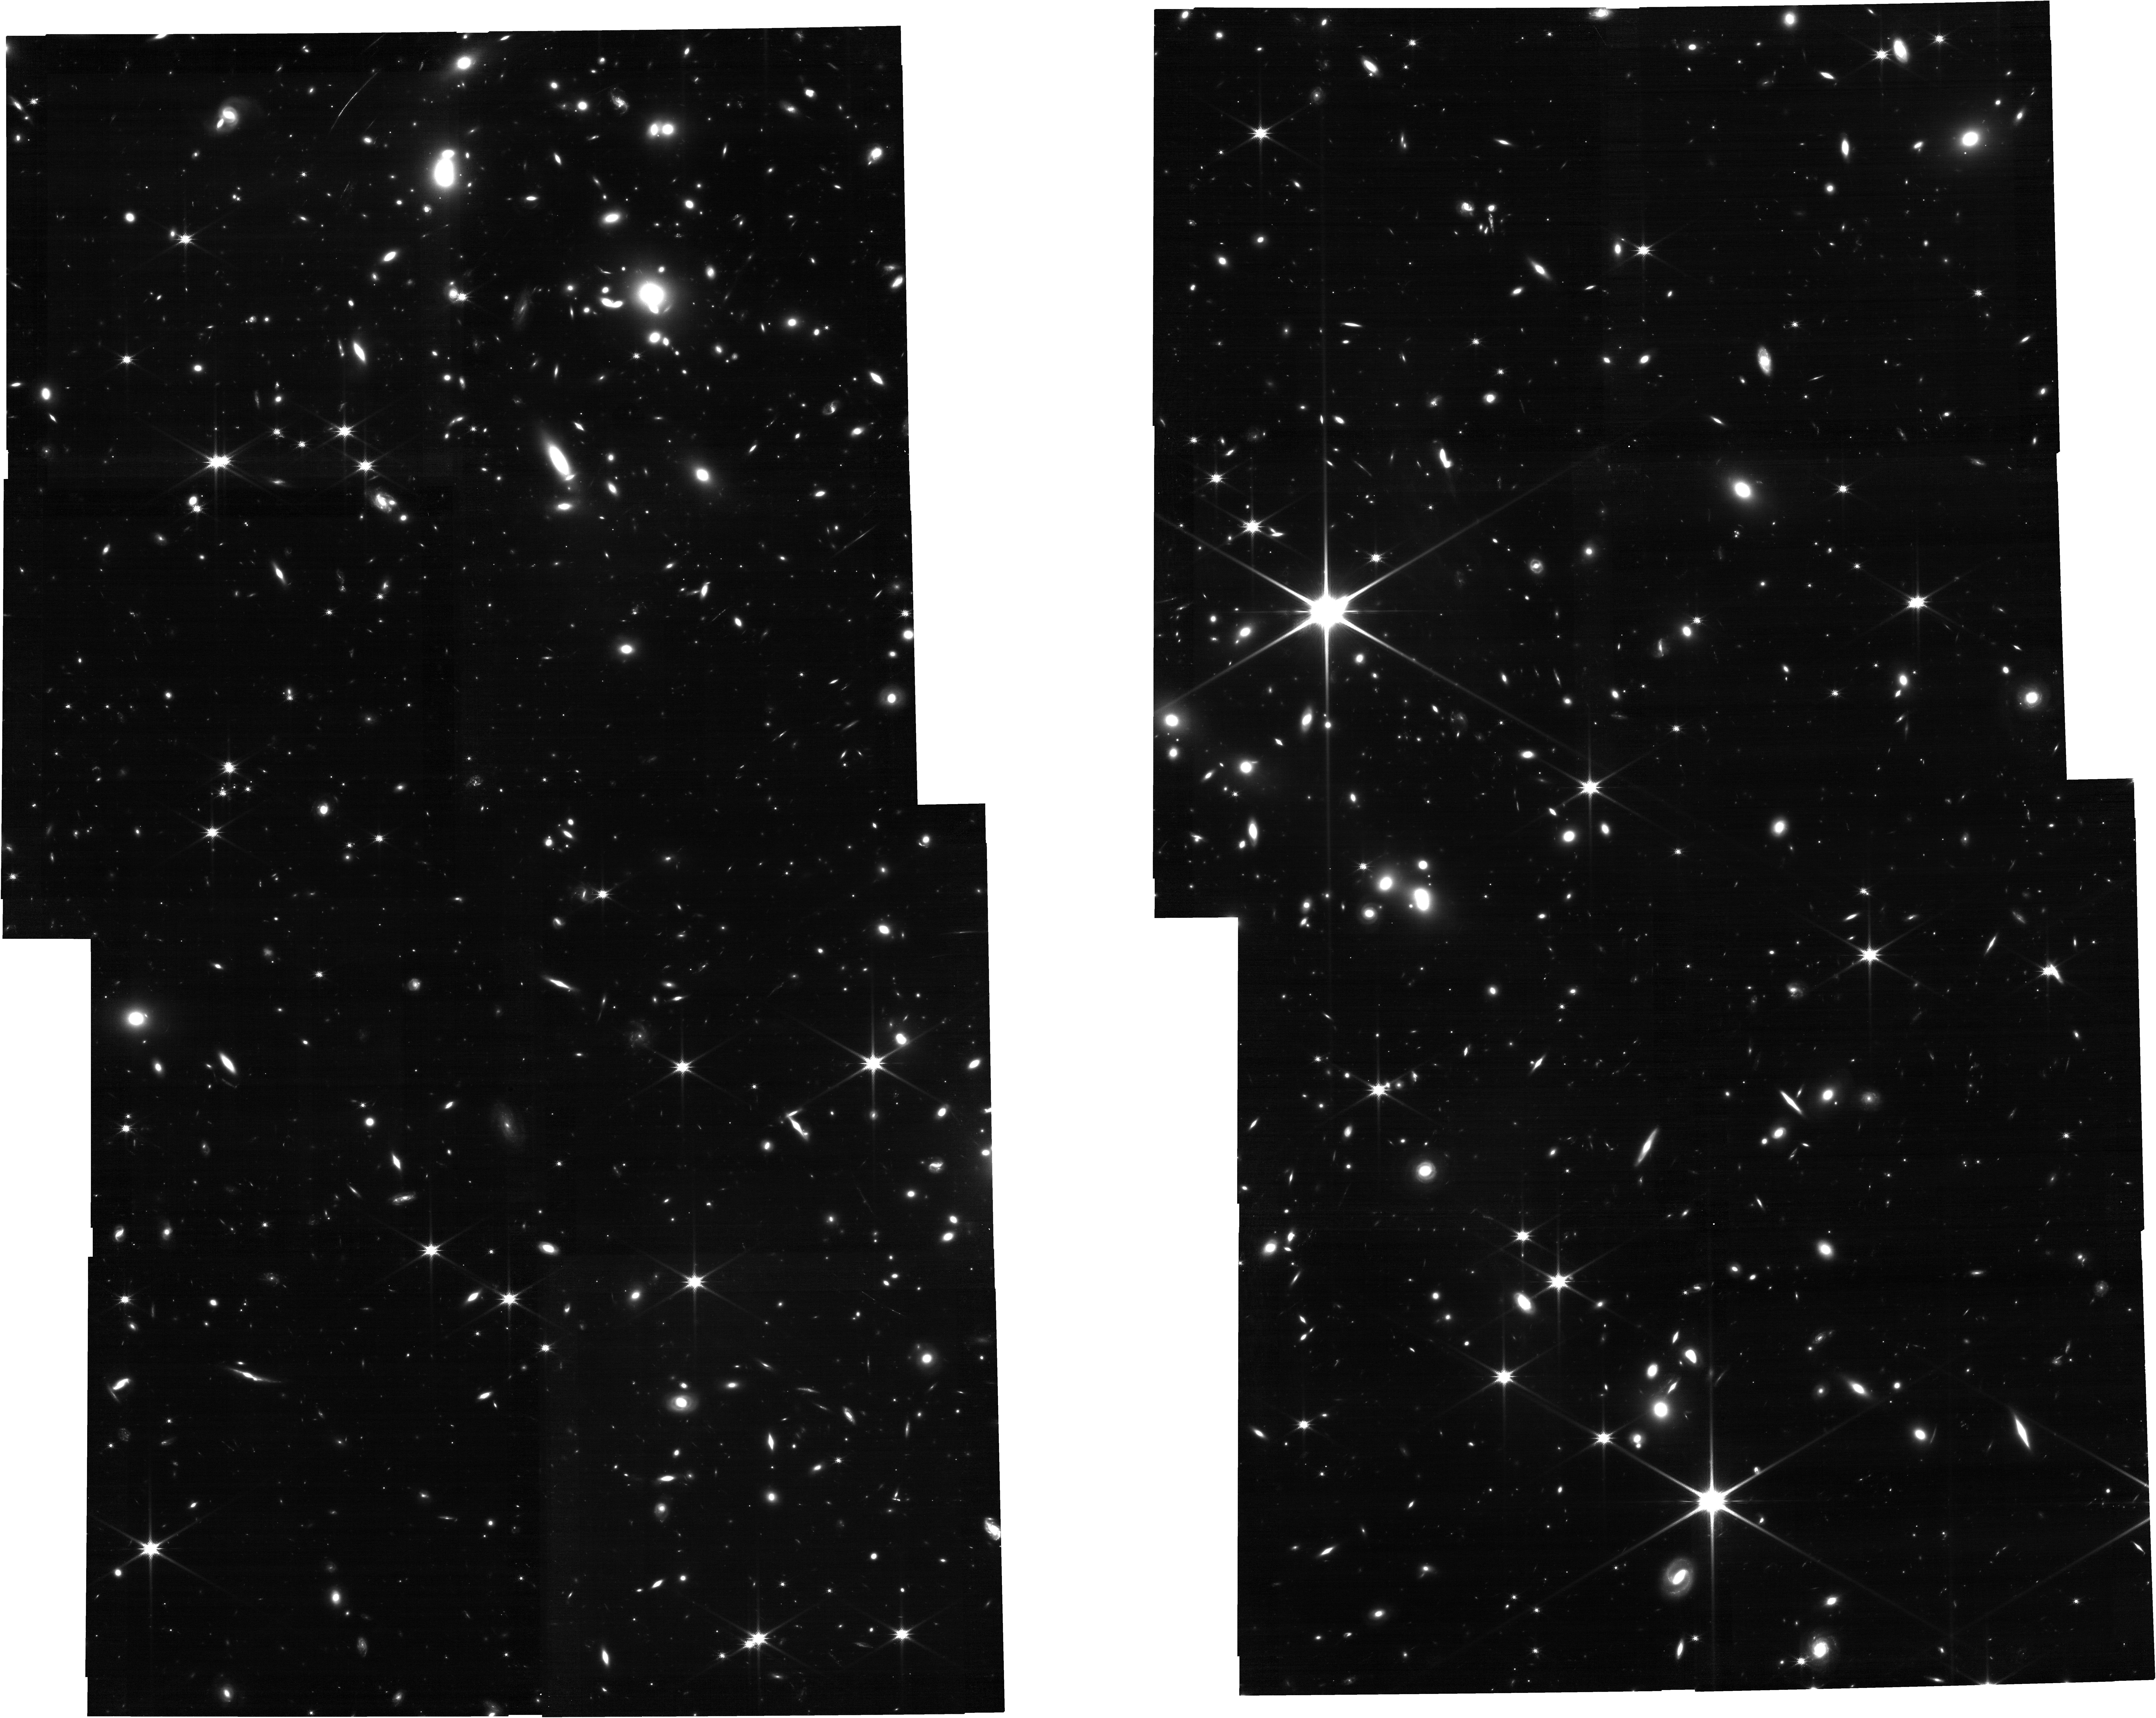
Target: sub_clusters
Instrument: NIRCAM
Filter: F150W
Exposure: 56 min
Observation ID: jw06796-o010_t001_nircam_clear-f150w

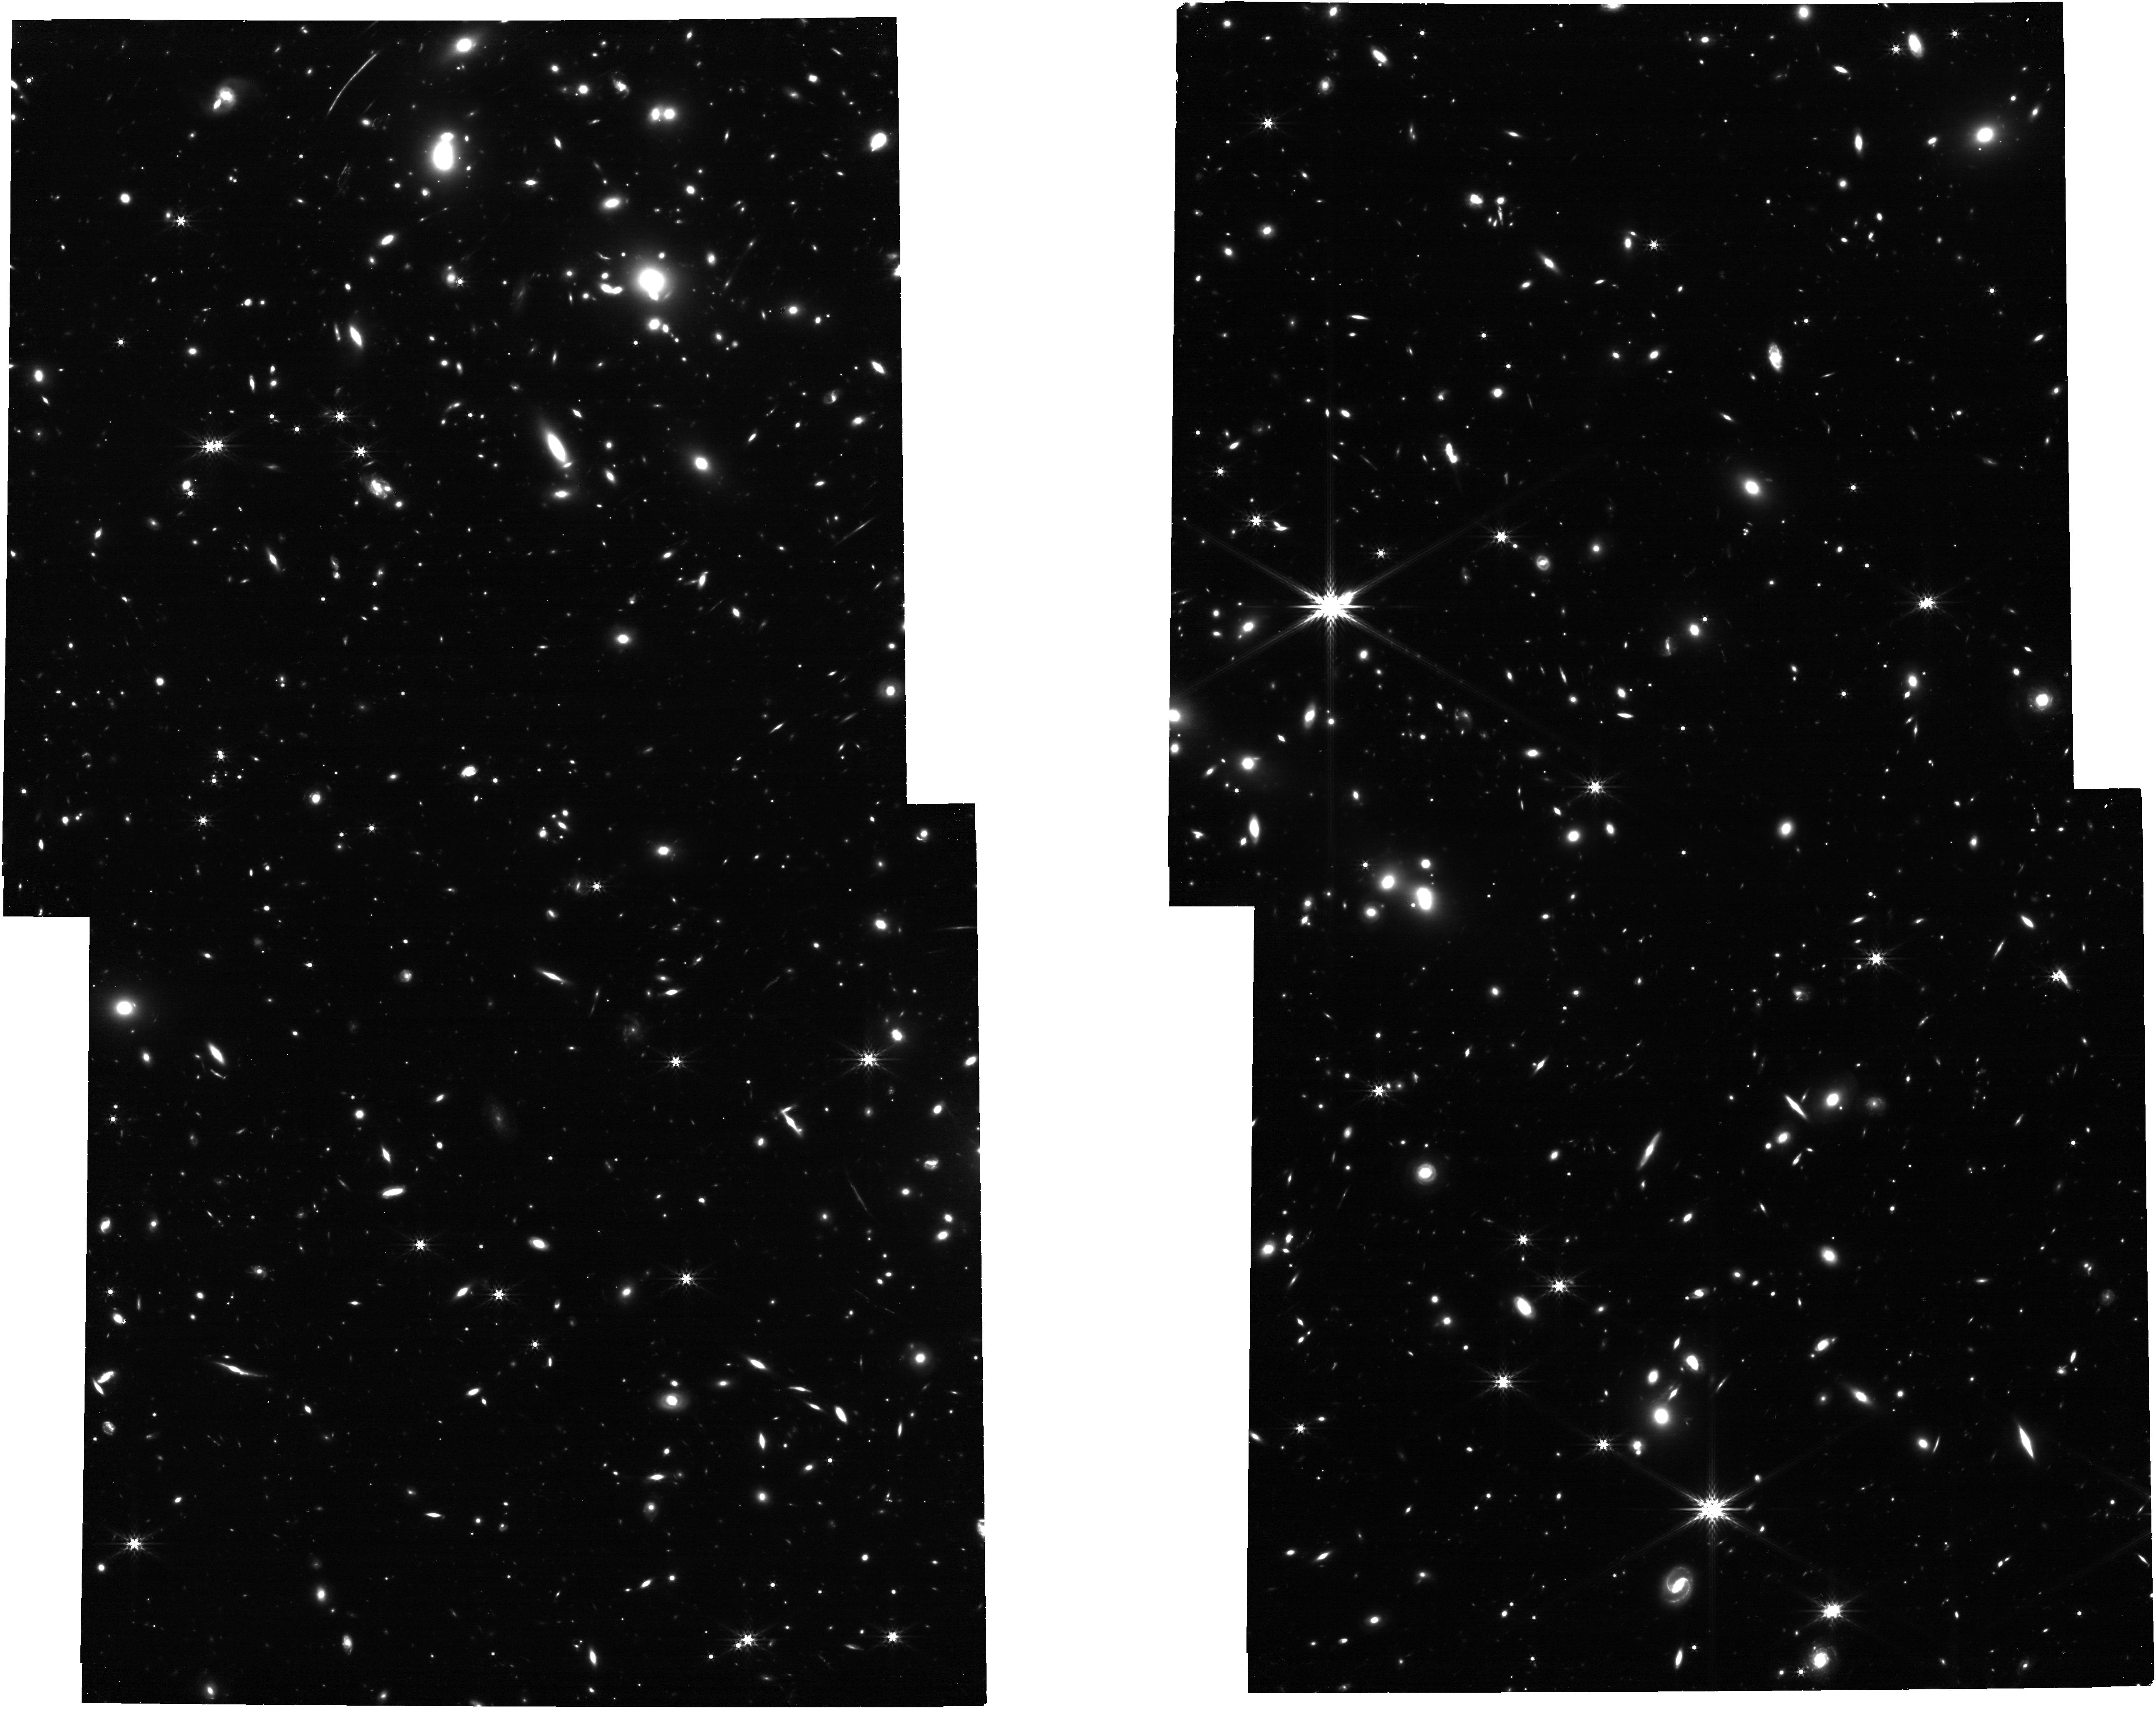
Target: sub_clusters
Instrument: NIRCAM
Filter: F444W
Exposure: 1 h
Observation ID: jw06796-o010_t001_nircam_clear-f444w

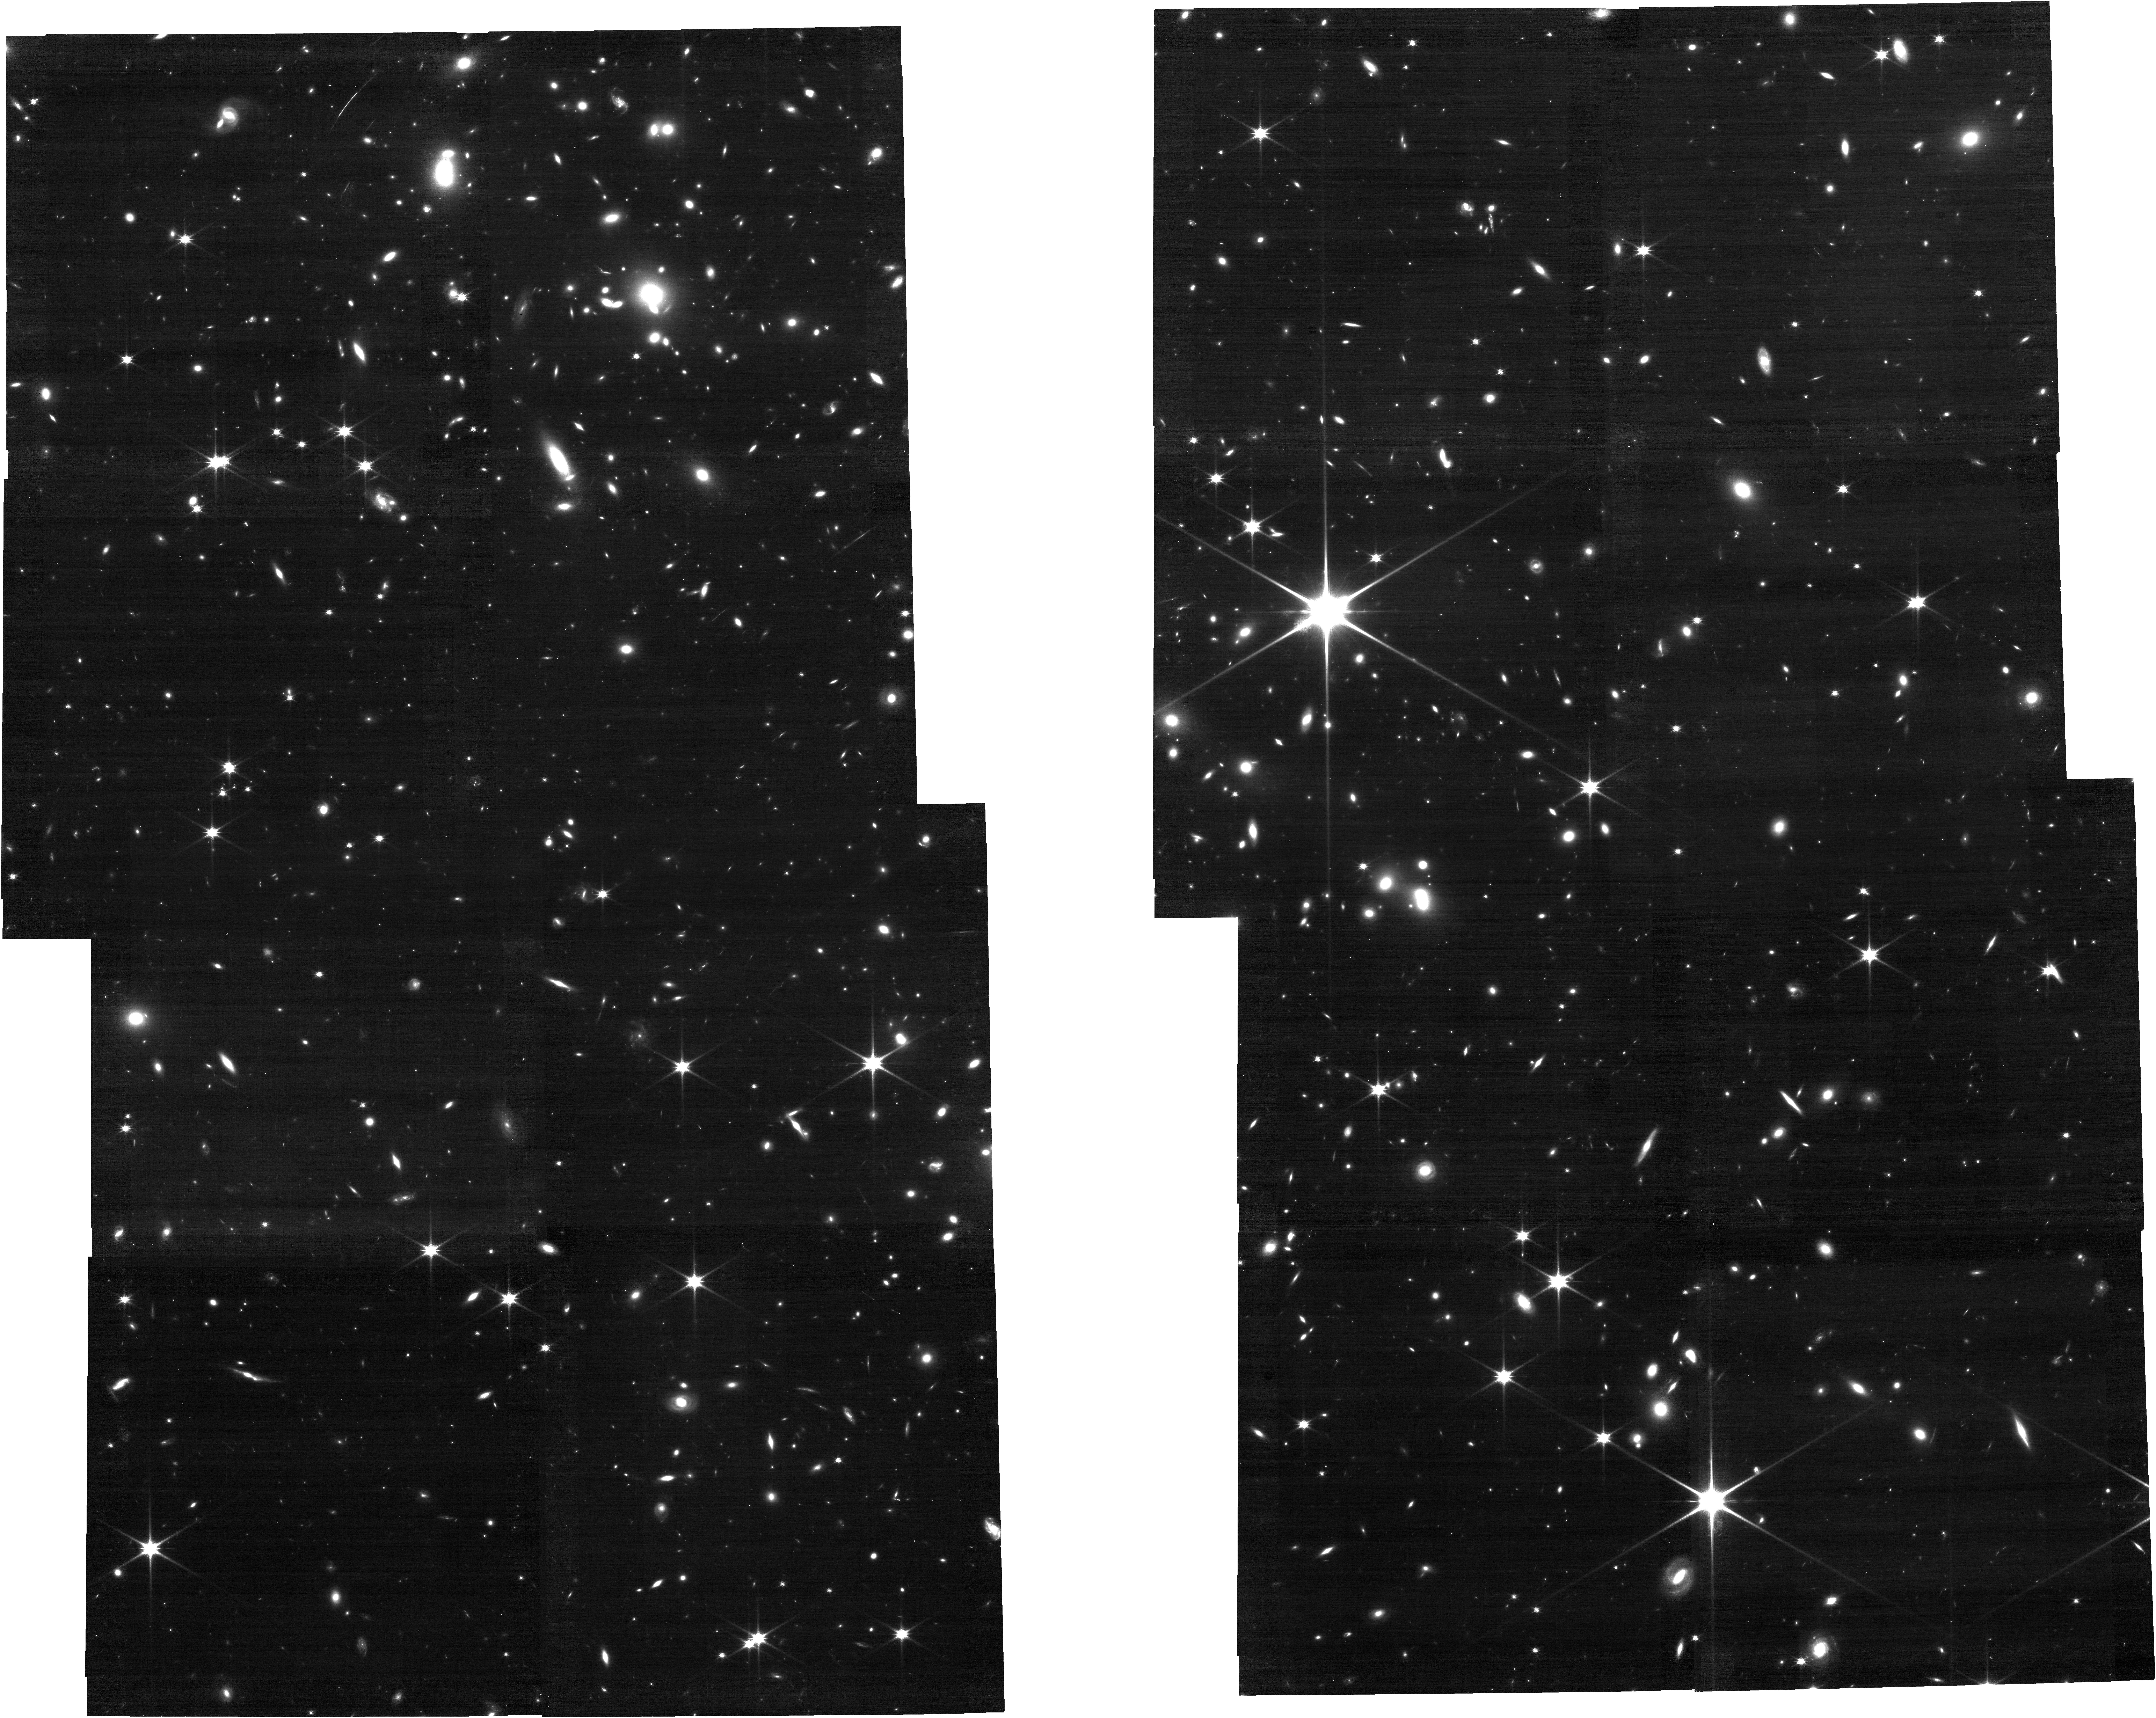
Target: sub_clusters
Instrument: NIRCAM
Filter: F115W
Exposure: 1 h
Observation ID: jw06796-o010_t001_nircam_clear-f115w

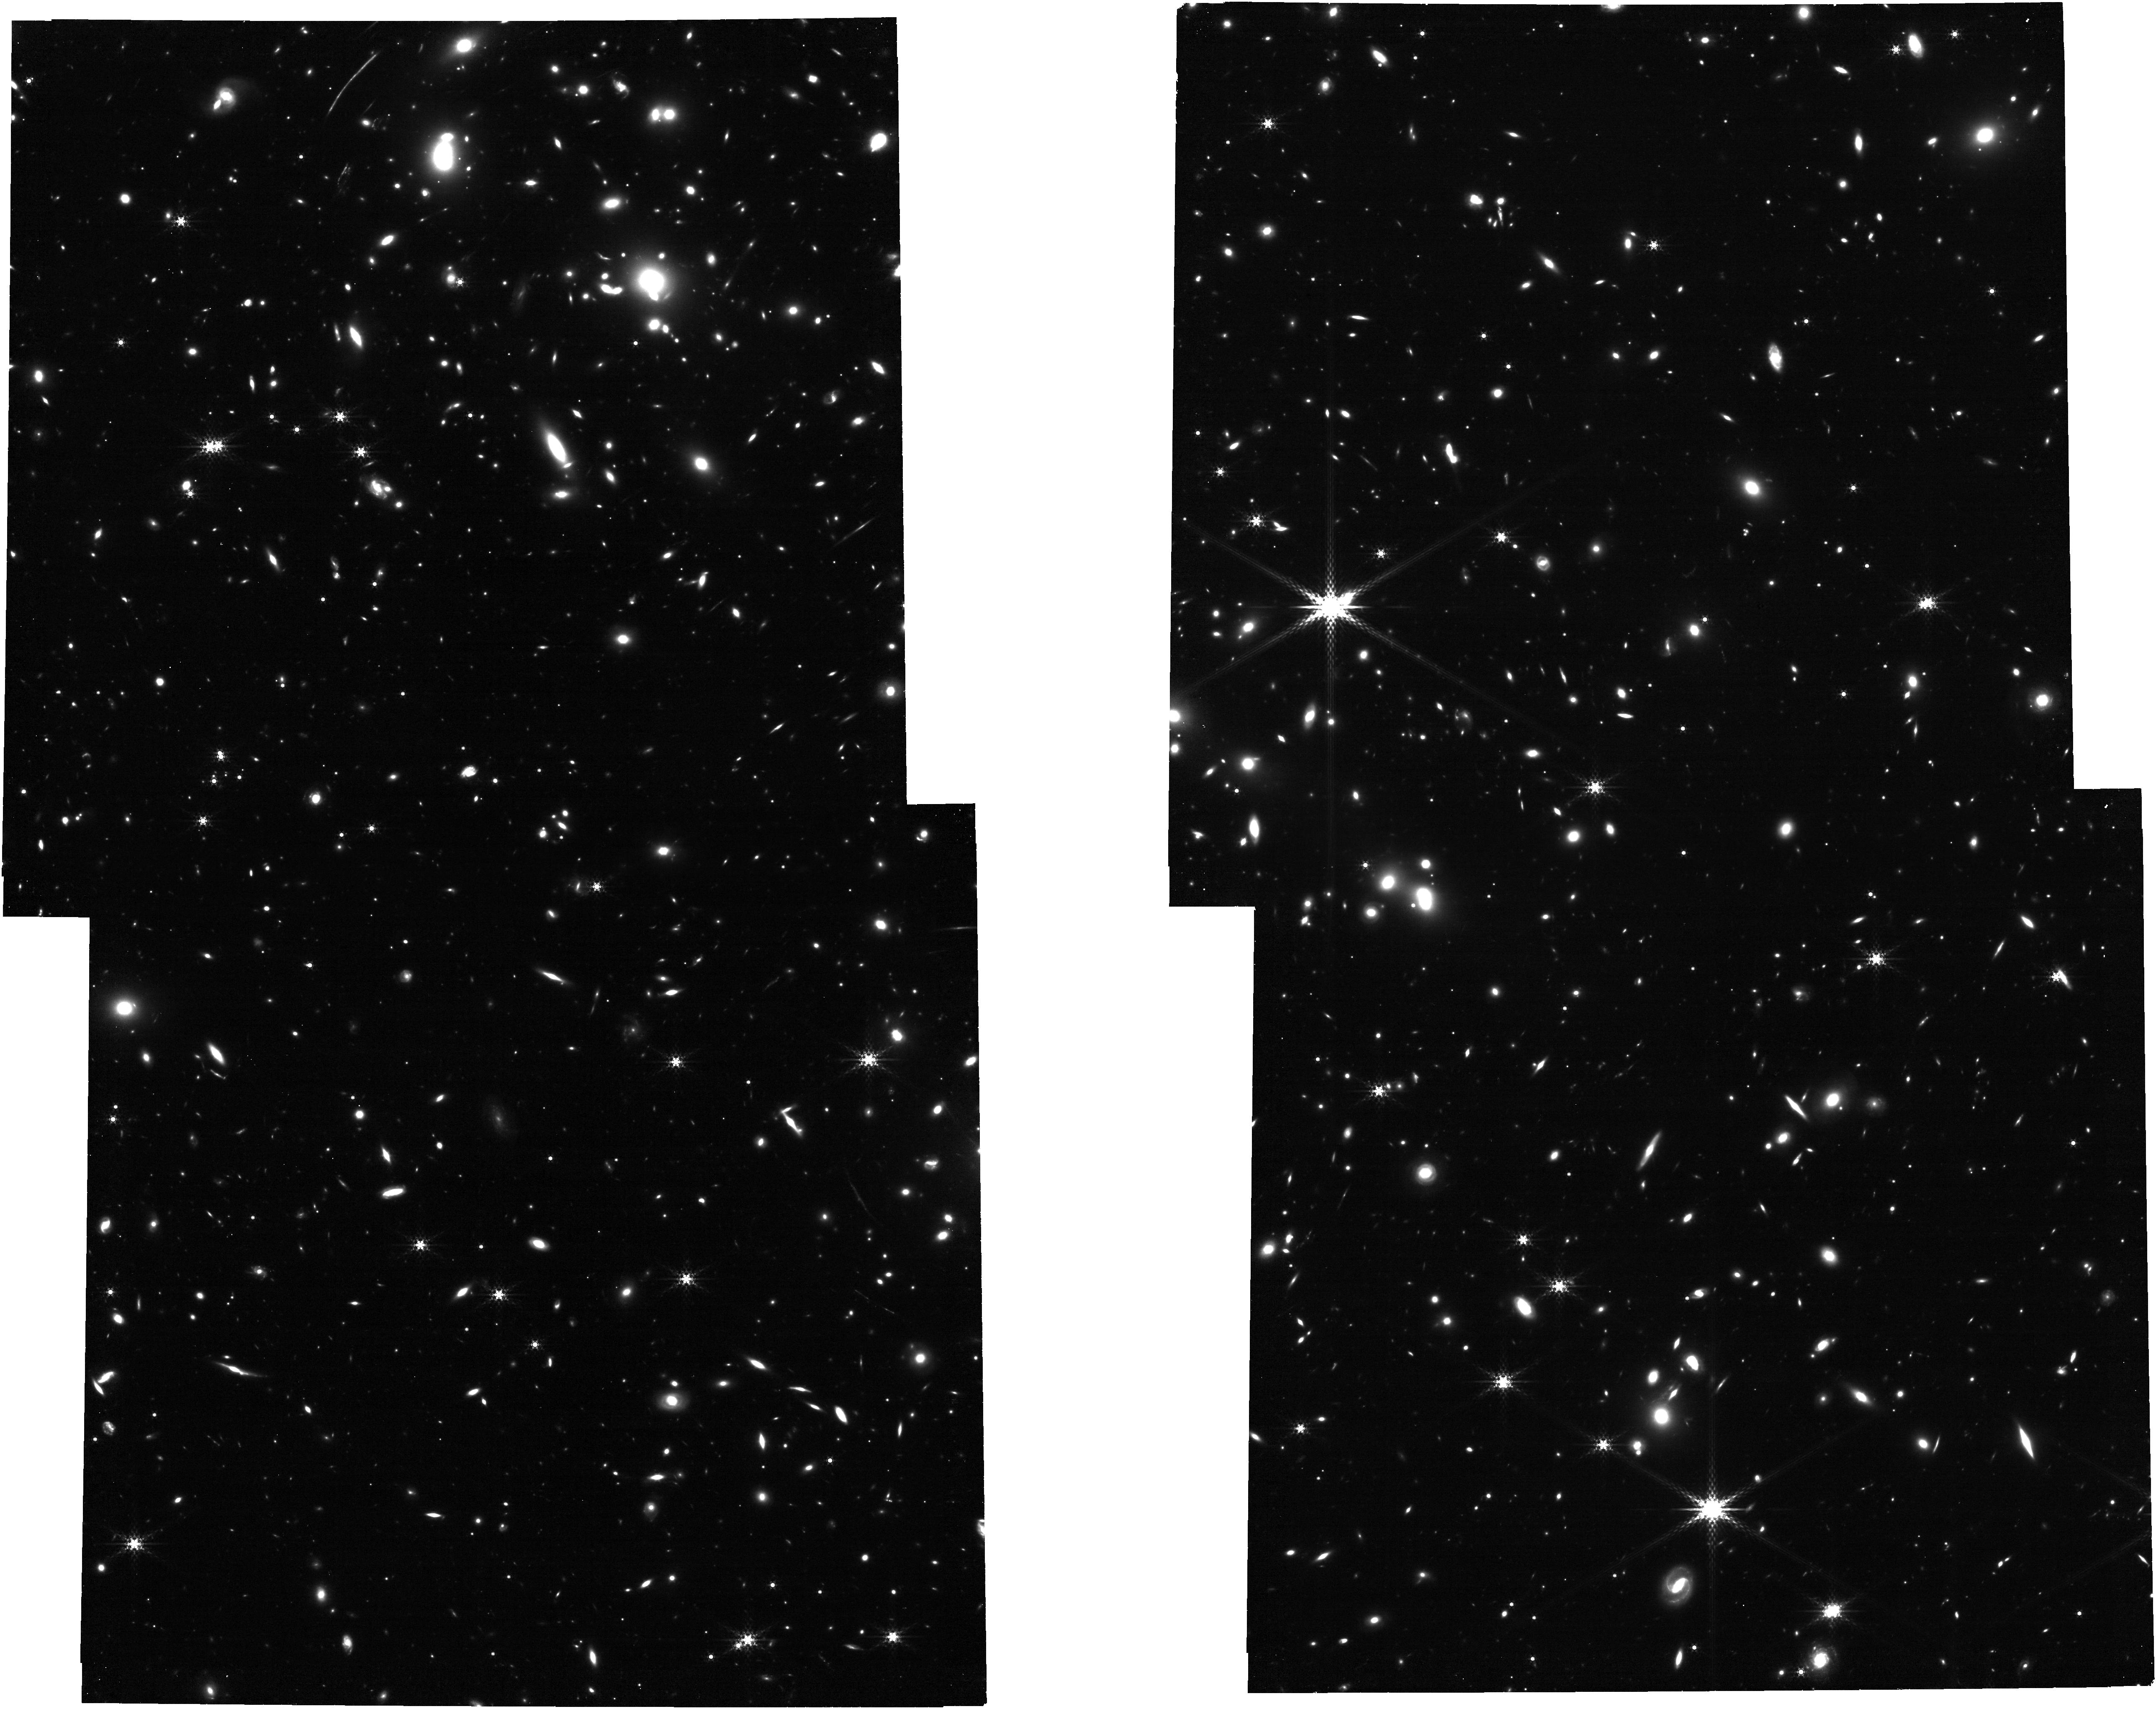
Target: sub_clusters
Instrument: NIRCAM
Filter: F410M
Exposure: 1.1 h
Observation ID: jw06796-o010_t001_nircam_clear-f410m

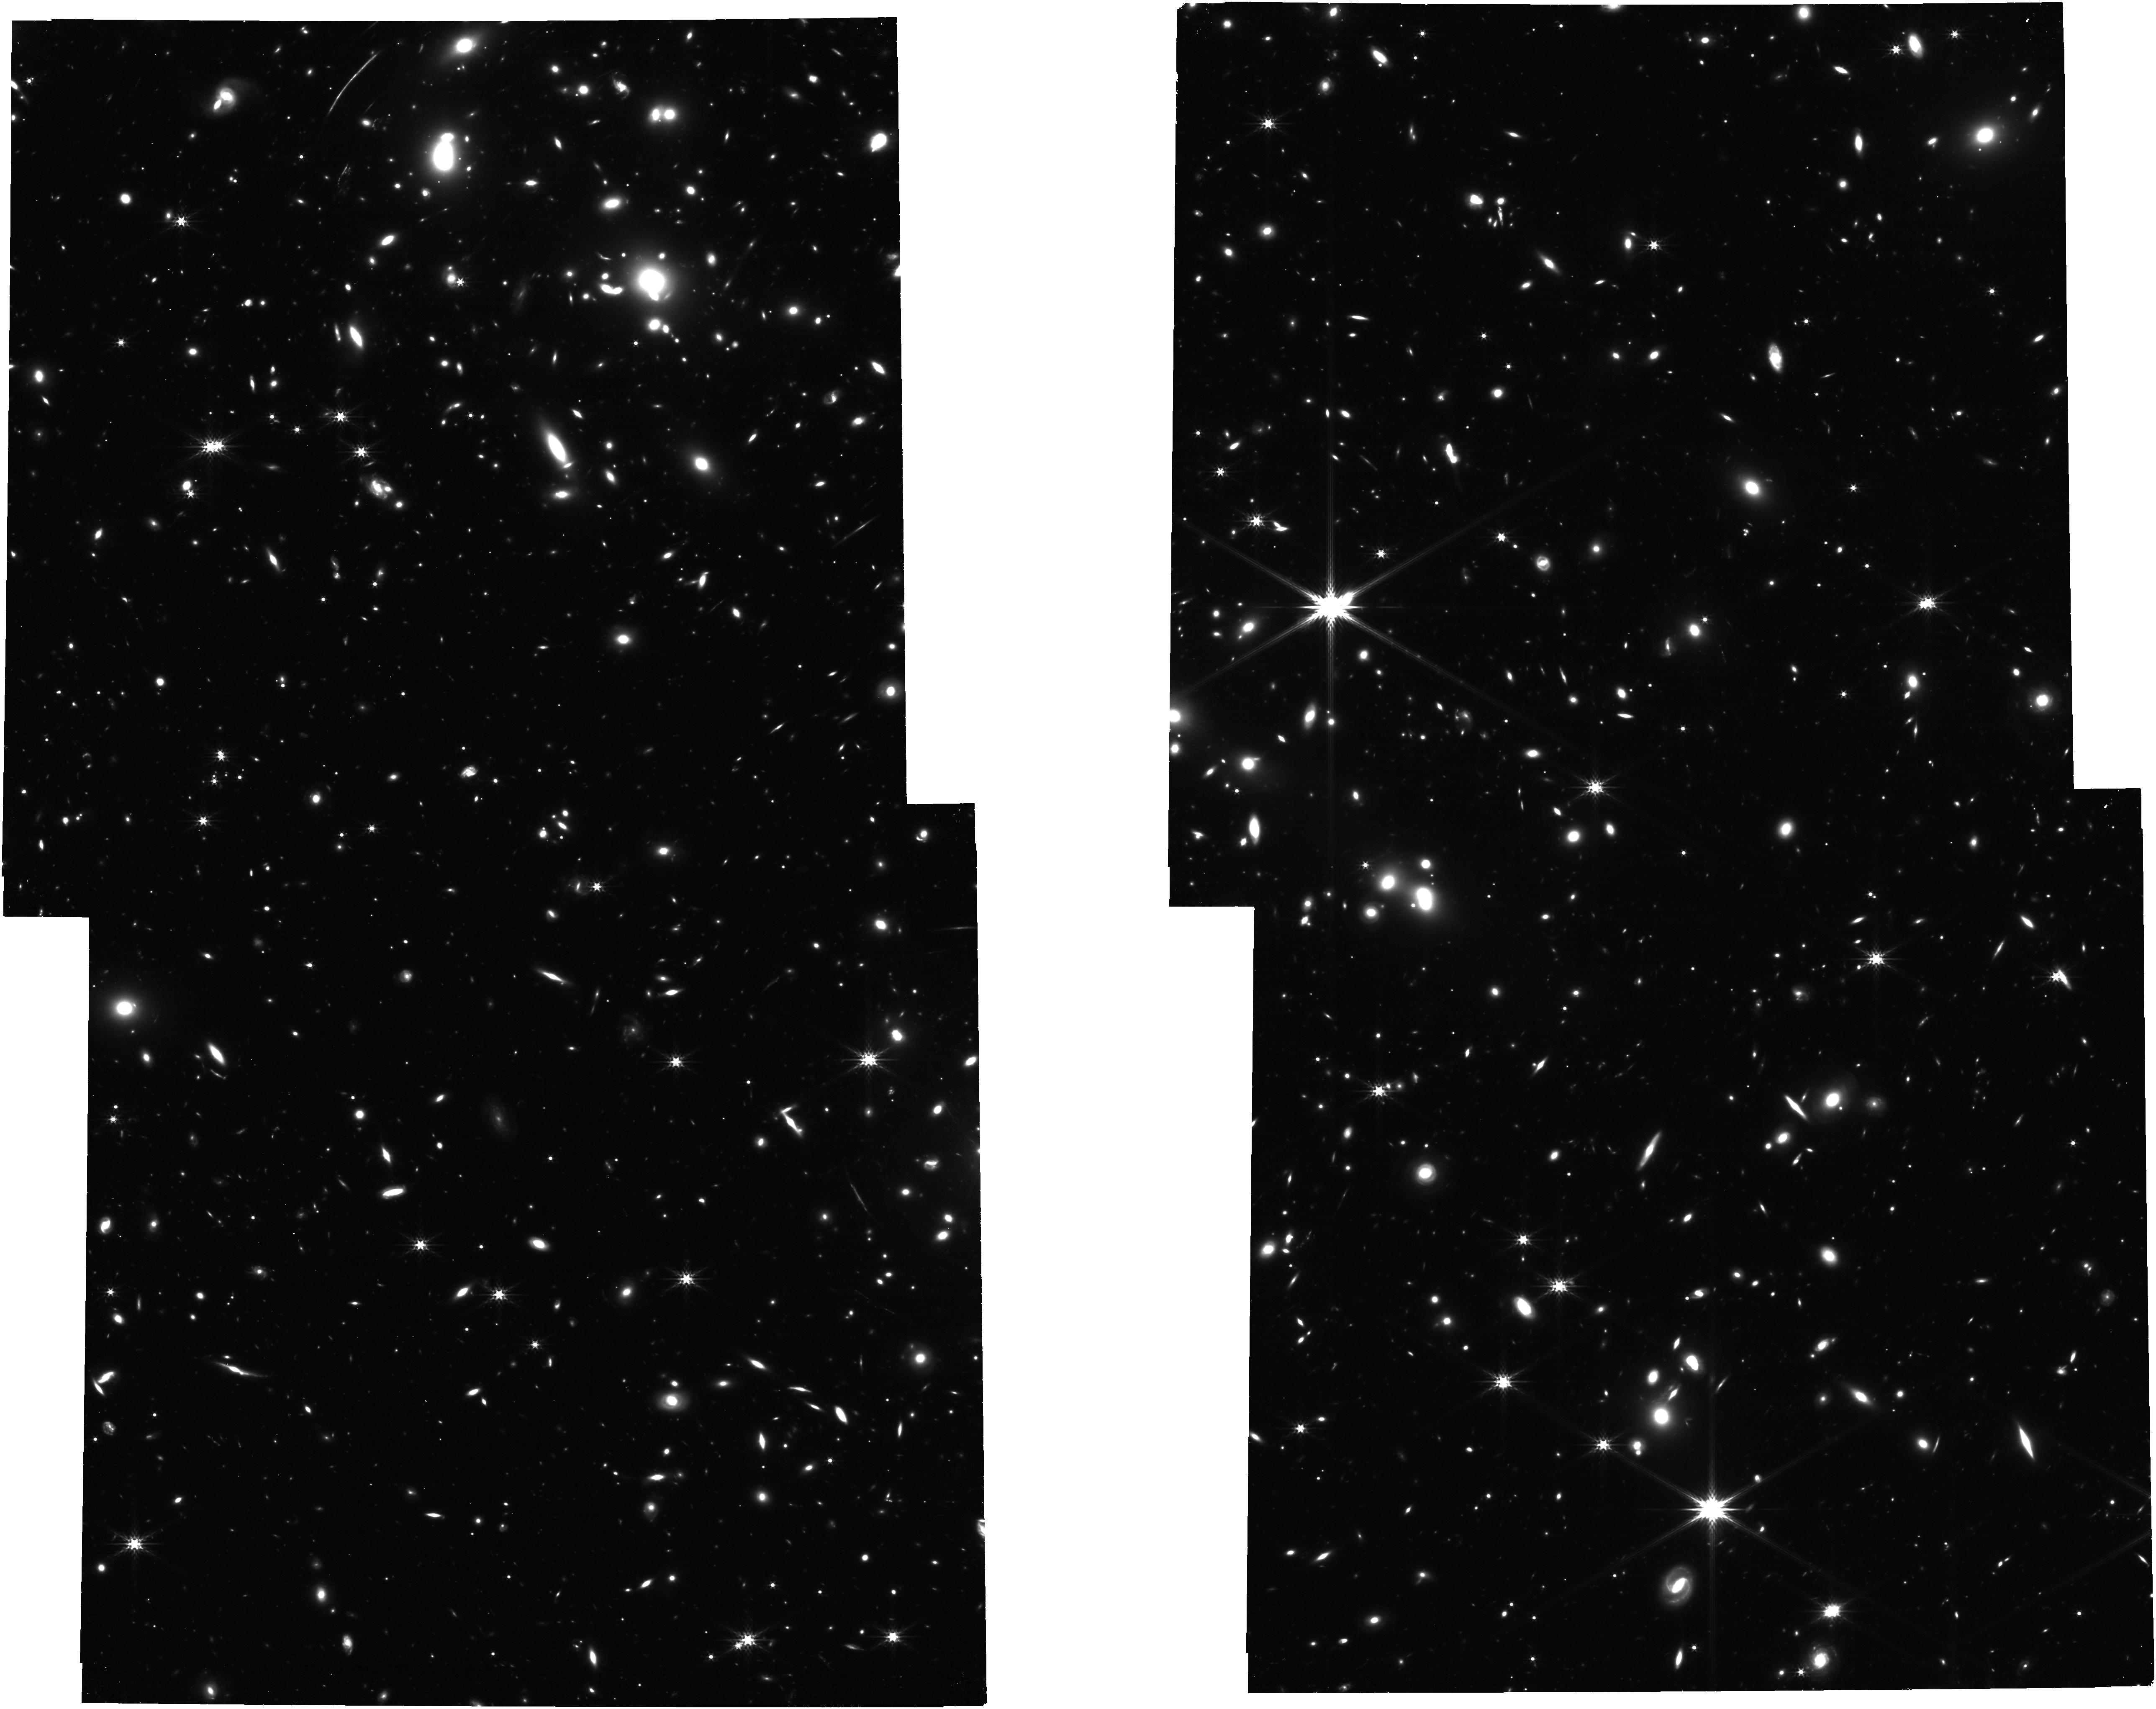
Target: sub_clusters
Instrument: NIRCAM
Filter: F356W
Exposure: 56 min
Observation ID: jw06796-o010_t001_nircam_clear-f356w

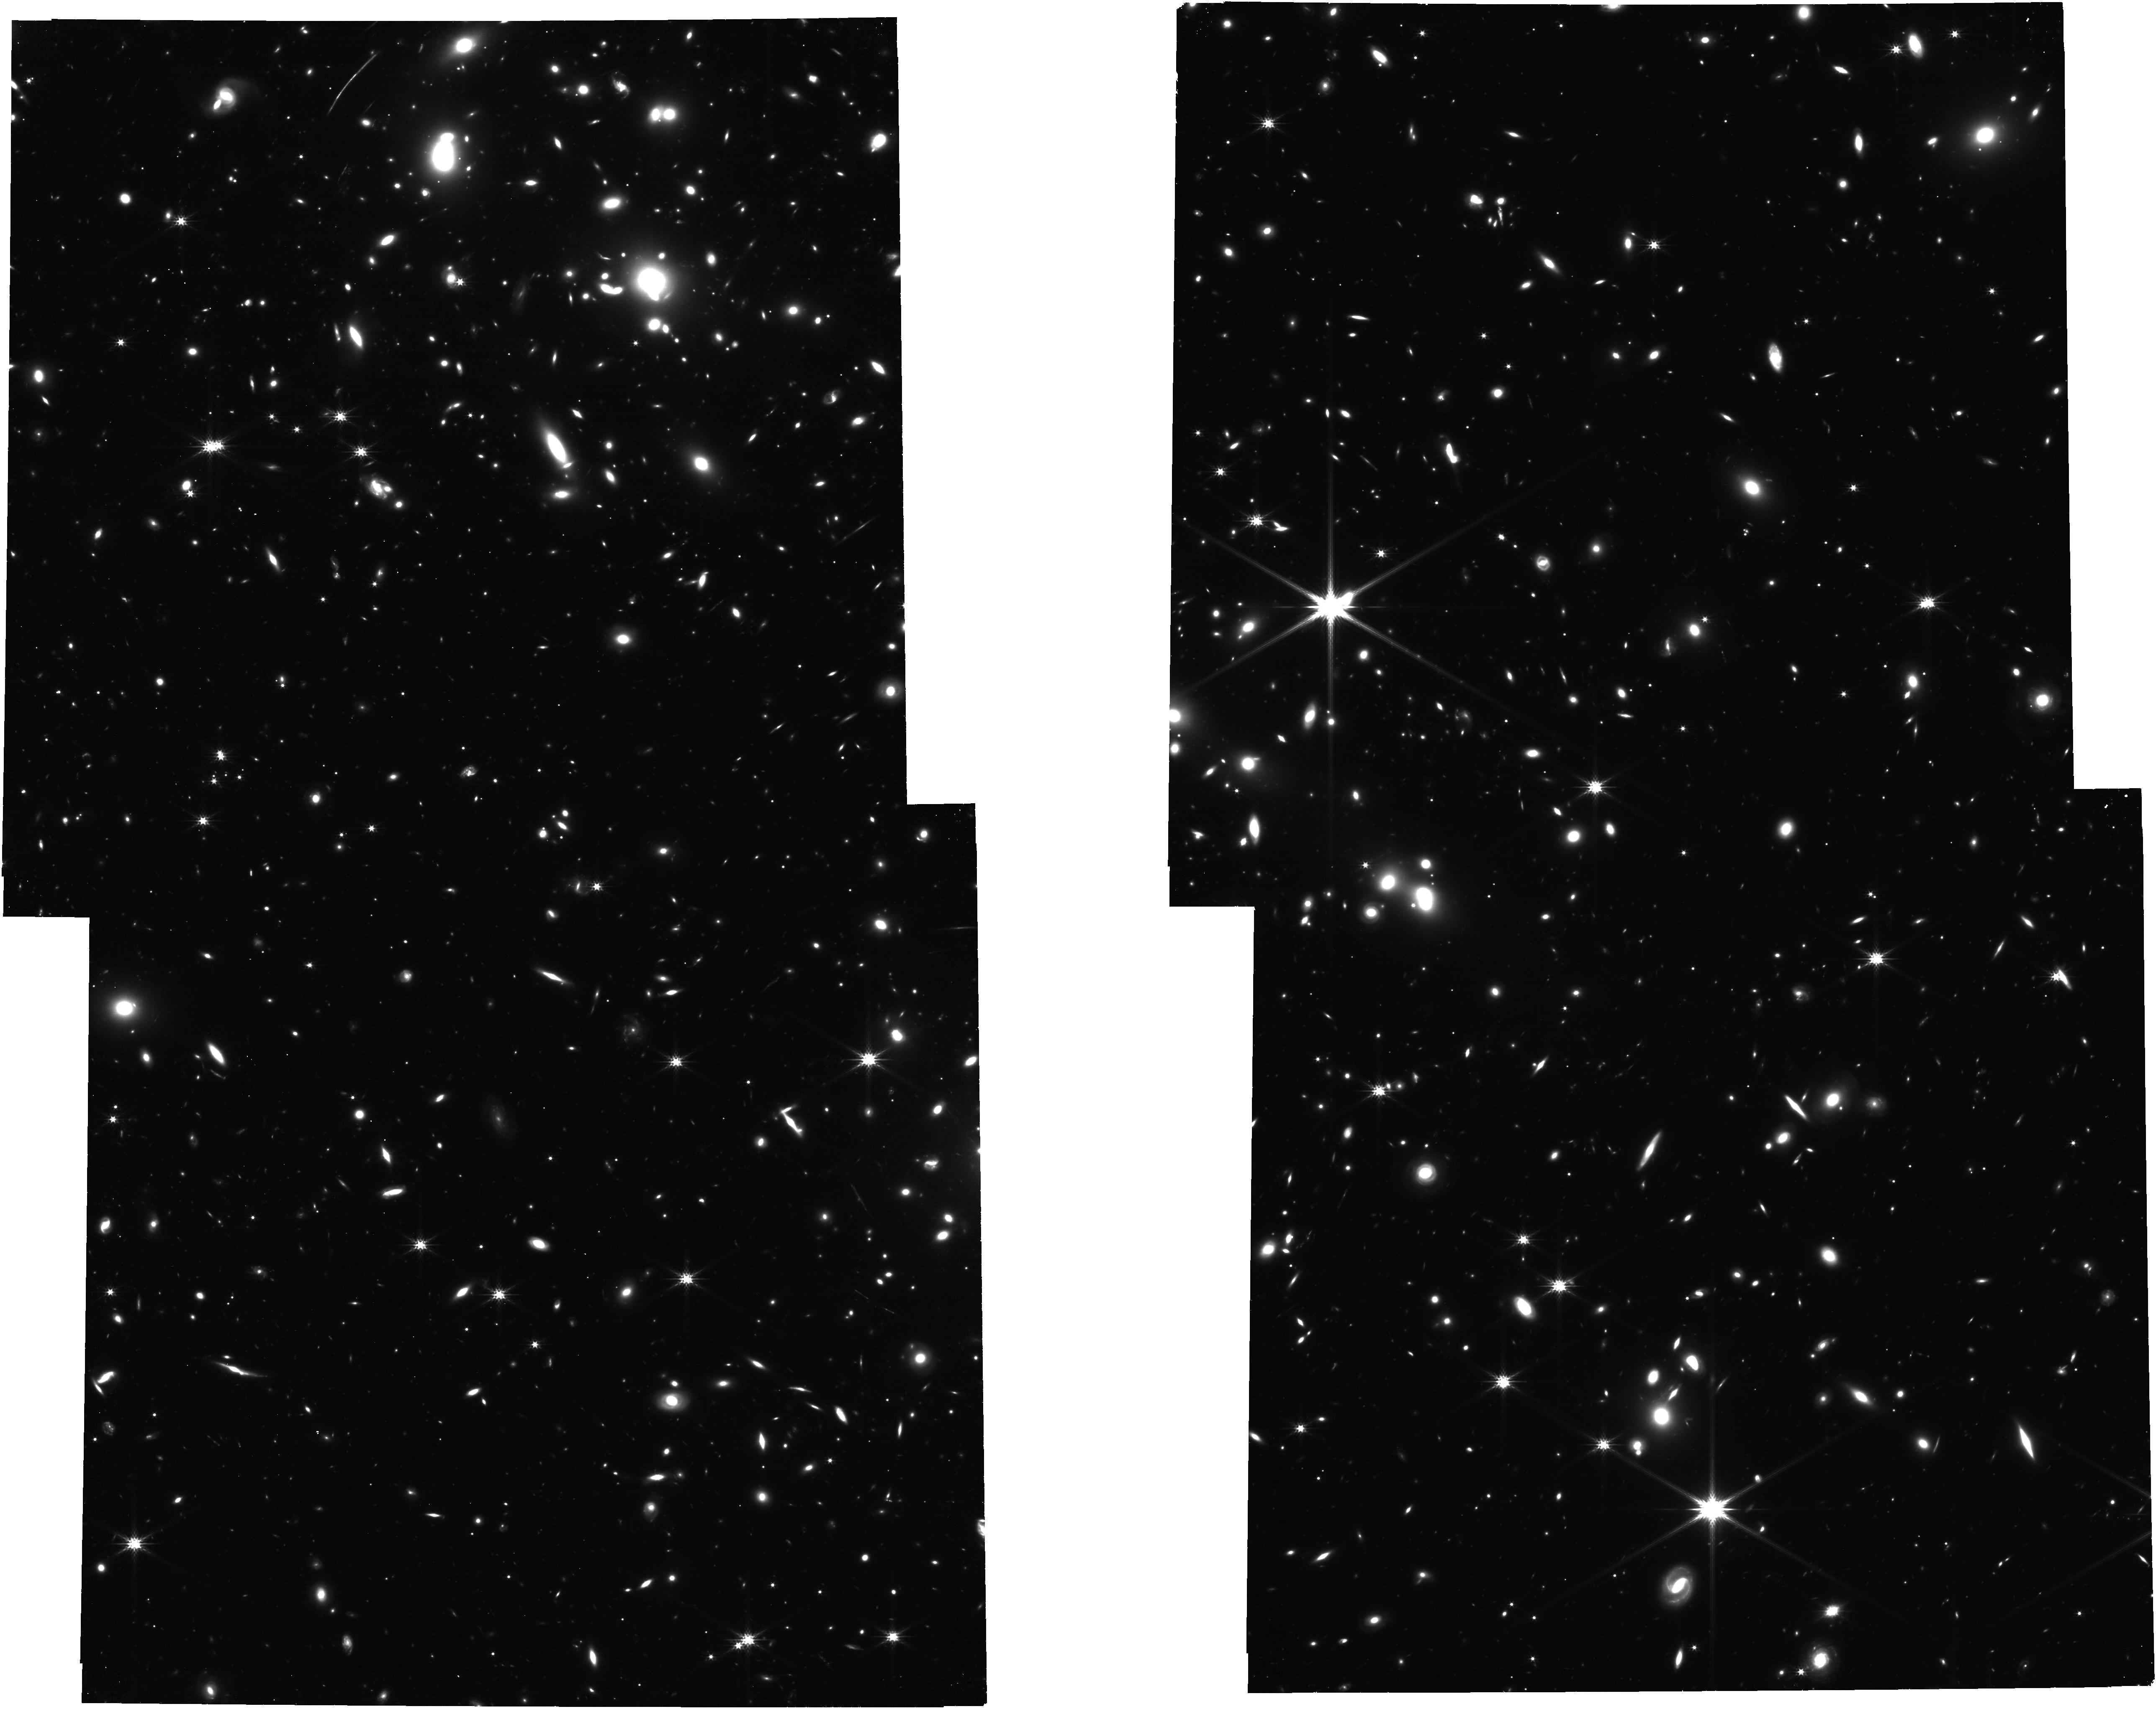
Target: sub_clusters
Instrument: NIRCAM
Filter: F277W
Exposure: 49 min
Observation ID: jw06796-o010_t001_nircam_clear-f277w

Resolving Multi-phase Outflow/Inflow via Gas Dynamics and Chemical Abundance Distribution in a Sub-L* Dwarf Galaxy at z=6.1 (PI: Fujimoto, Seiji)

We propose deep high-resolution spectroscopy across ~0.7-5.3um with NIRSpec MSA, targeting remarkably bright (F150W=23.4mag), highly magnified (30-160x) multiple images of a sub-L* galaxy at z=6.072, RXCJ0600z6-ID3 and ID1,2 (~6"-long arc). Recent ALMA and MUSE observations have revealed significantly extended (~3"-6") and redshifted (~200-400 km/s) [CII]158um and Lya line structures around ID3, indicative of the presence of ongoing outflow/inflow. These two multiple images and associated extended nebular regions will be efficiently covered by stepped-MSA observations, providing the first spatially resolved views of a low-mass early galaxy, from the CGM, ISM, and individual star-cluster scales down to ~1-10pc. Our proposed deep spectroscopy across the rest-frame UV-optical range will enable the detection of key emission (e.g., HeII, CIII], NIII], [OII], [OIII], Ha) and absorption lines (e.g., O I, Si II, Si IV, CII, CIV) to achieve the following four major goals: -Spatially resolve the multi-phase (ionized states/densities) gas outflow and inflow, -Map out C/O, N/O, O/H distributions across the galaxy and study their connections with the stellar feedback and potential dilution of recent pristine gas inflow -Search for uniquely high N/O regions inside the galaxy and investigate where and how the proto globular clusters are formed -Verify metal-free ionization in the extended Lya-emitting regions These are achieved only by the unprecedented spatial and spectral capabilities enabled by JWST and strongly lensed brightest objects like our targets at z>6, which guarantees giant leaps in our understanding of the feedback mechanisms and baryon cycles in early galaxies.